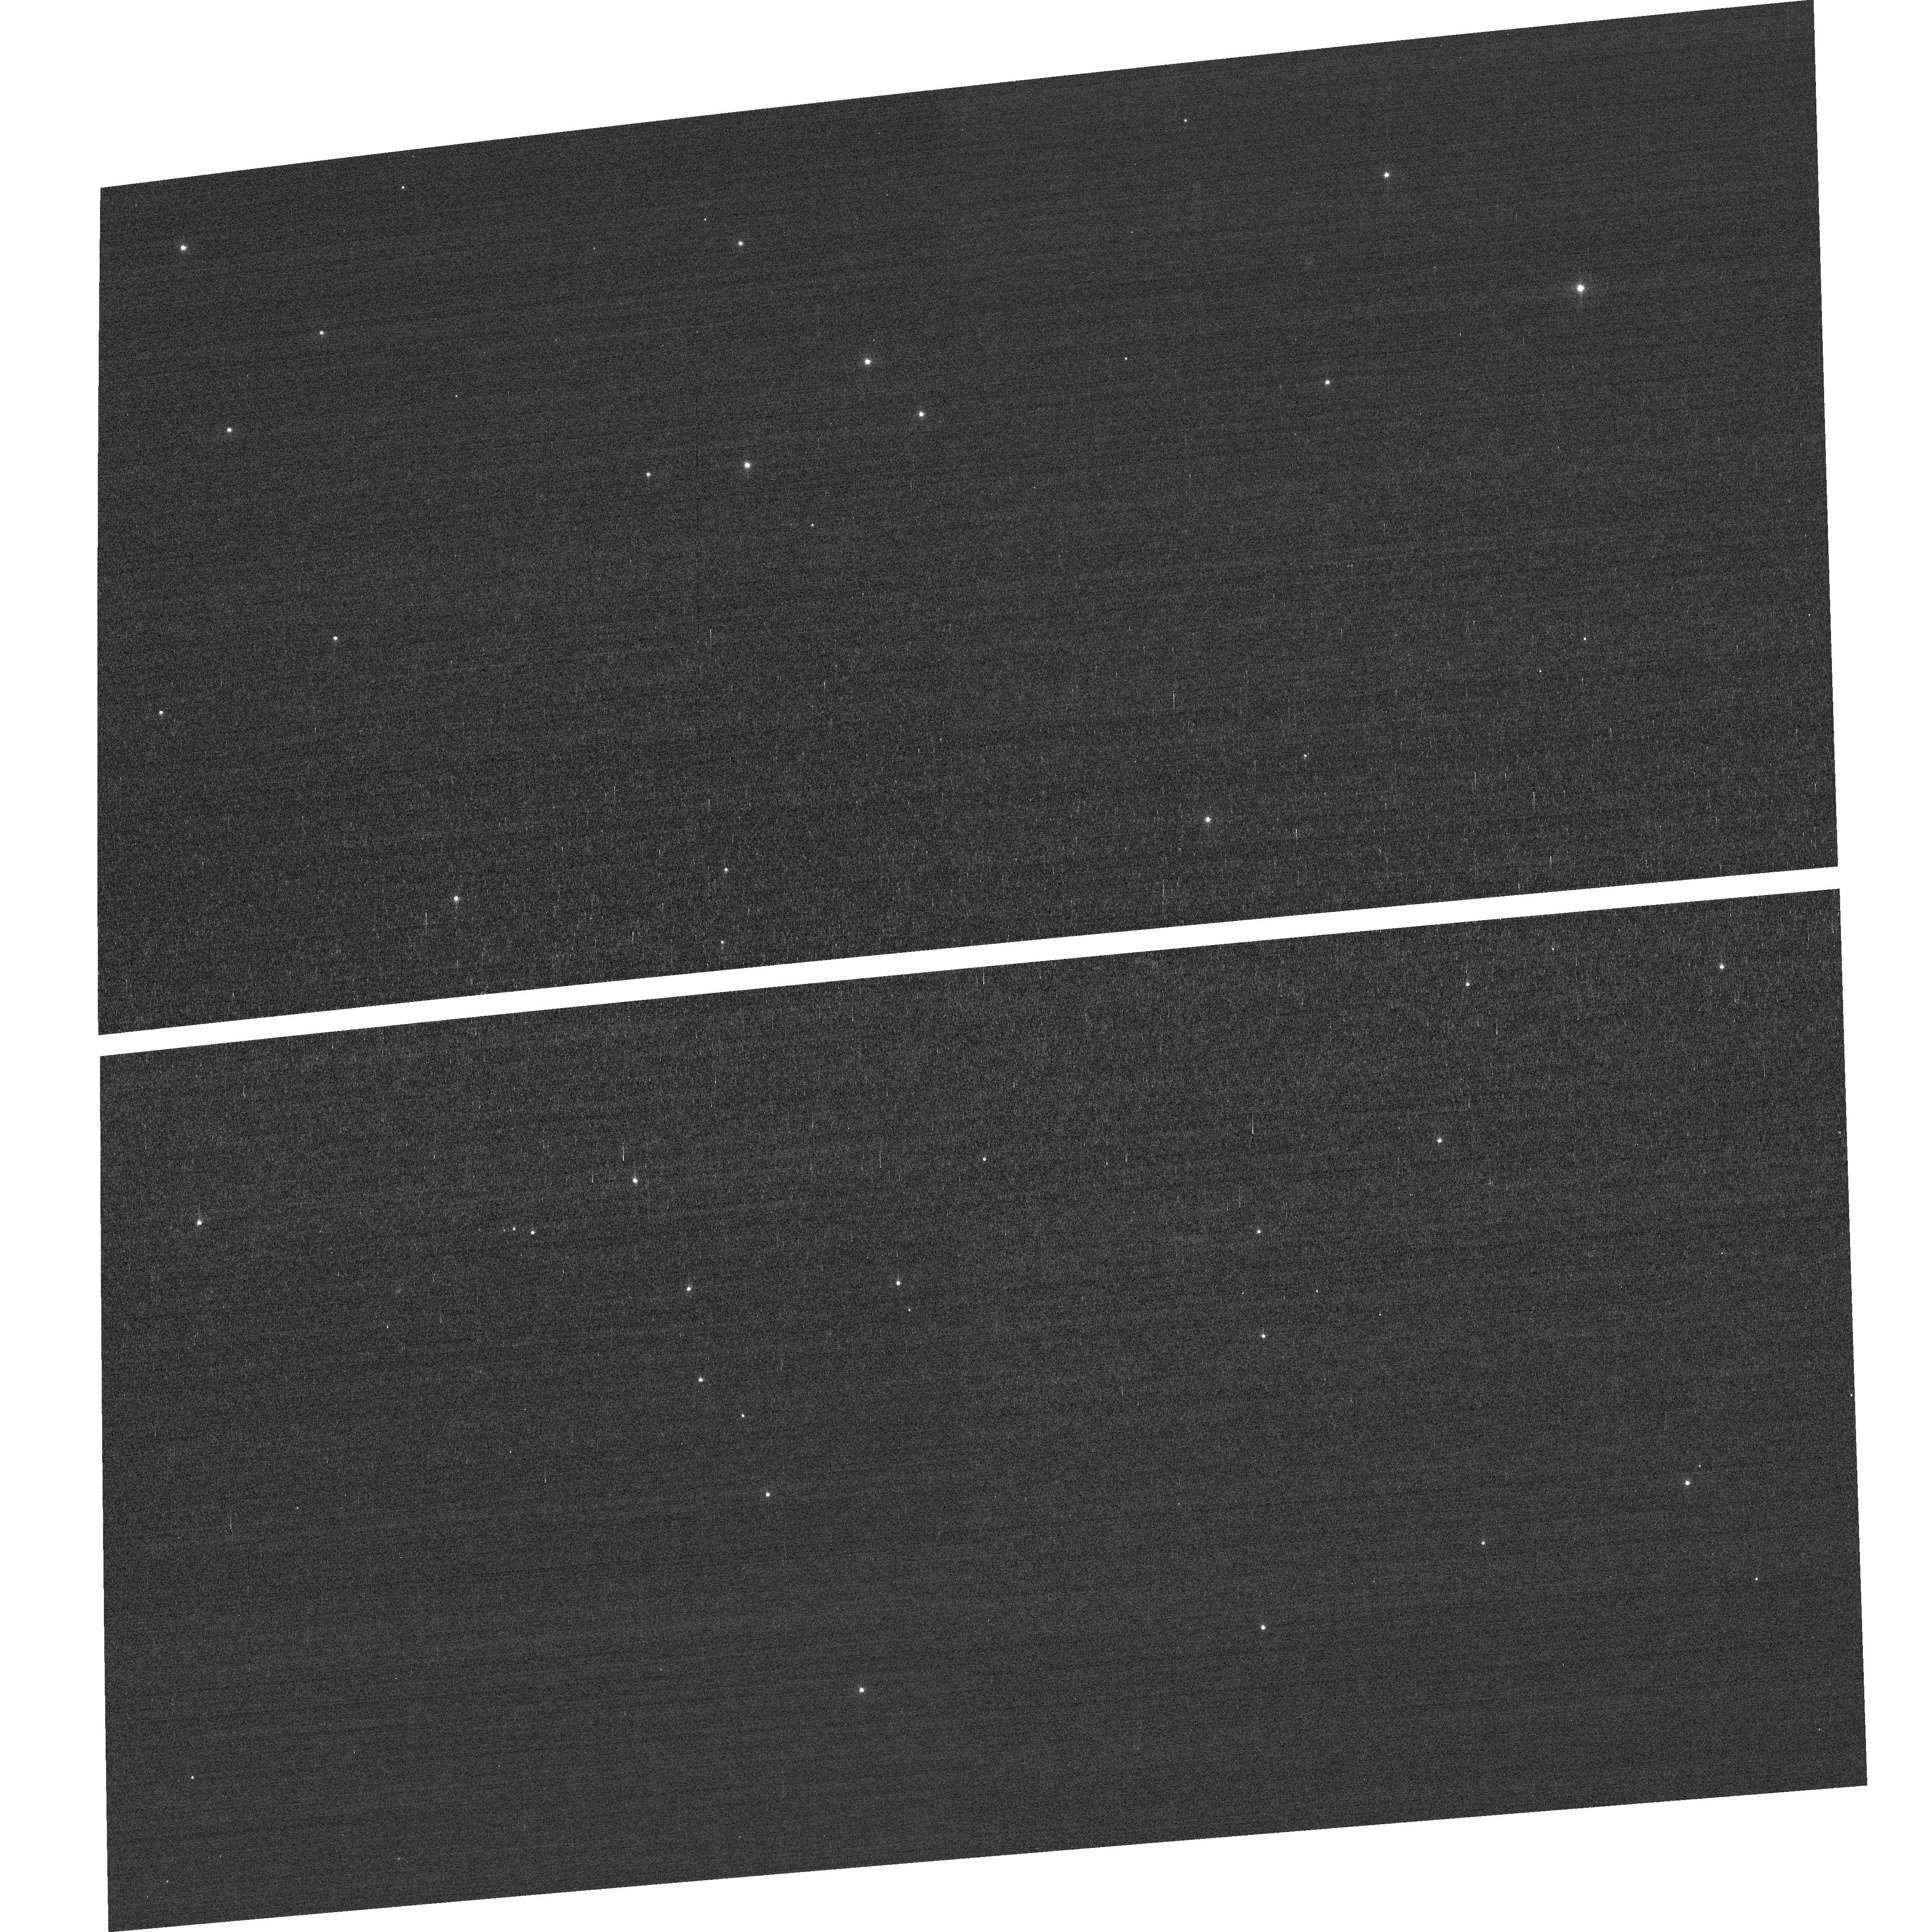
Target: field at RA 10.883°, Dec 85.205°
Instrument: ACS/WFC
Filter: F502N
Exposure: 3 min
Observation ID: hst_14451_03_acs_wfc_f502n_jd2e03

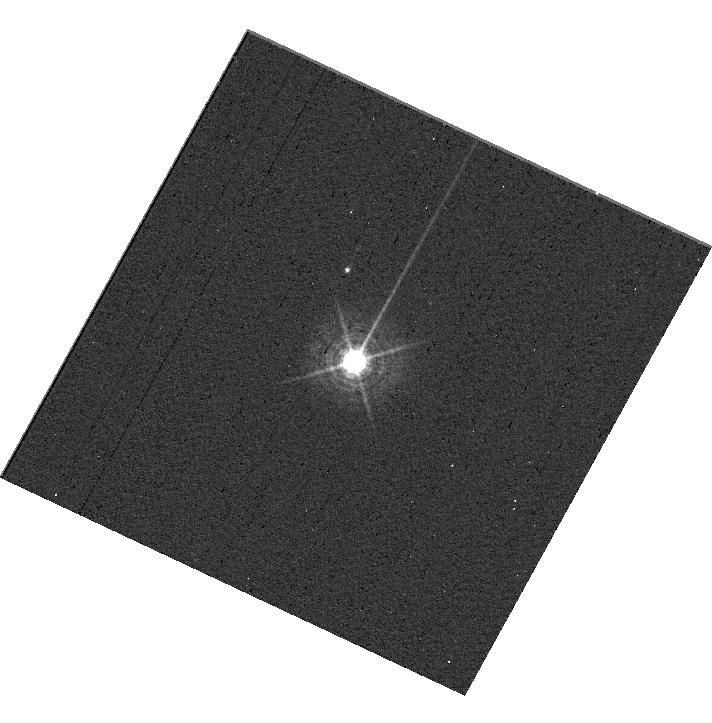
Target: HD160620
Instrument: WFC3/UVIS
Filter: F469N
Exposure: 6 min
Observation ID: hst_14451_06_wfc3_uvis_f469n_id2e06

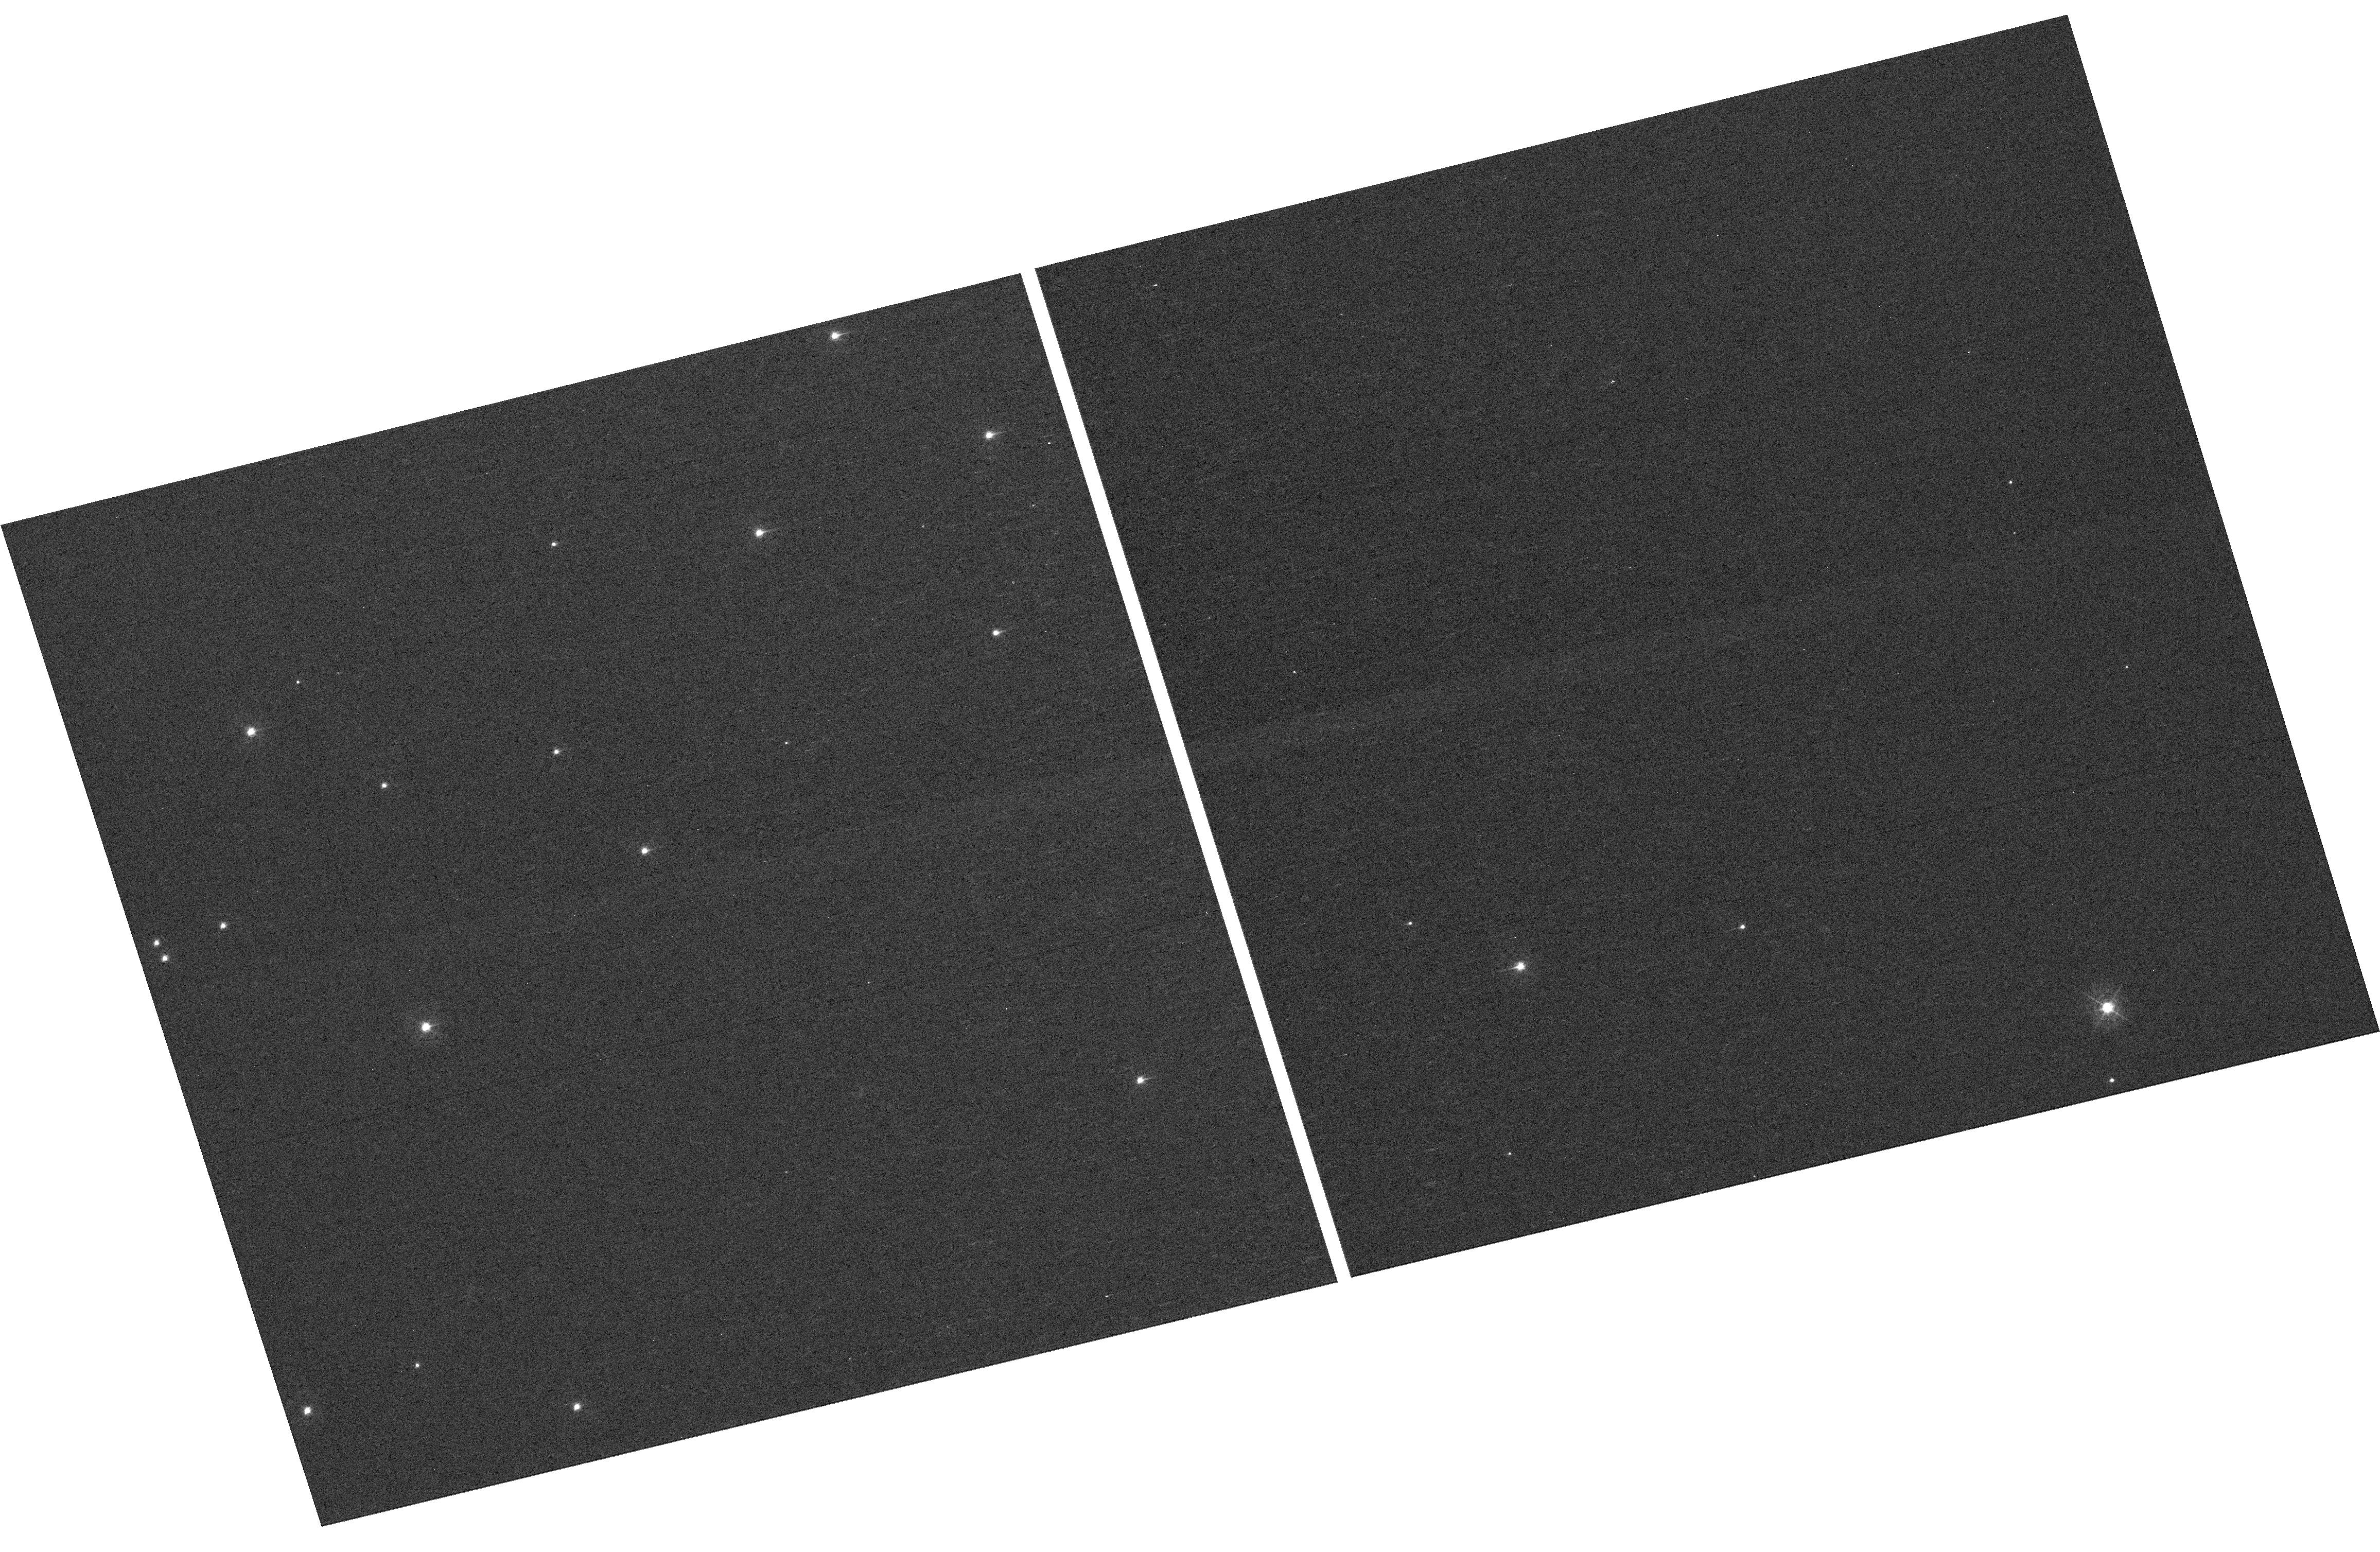
Target: NGC-188-73-SMN
Instrument: WFC3/UVIS
Filter: F410M
Exposure: 7 min
Observation ID: hst_14451_05_wfc3_uvis_f410m_id2e05

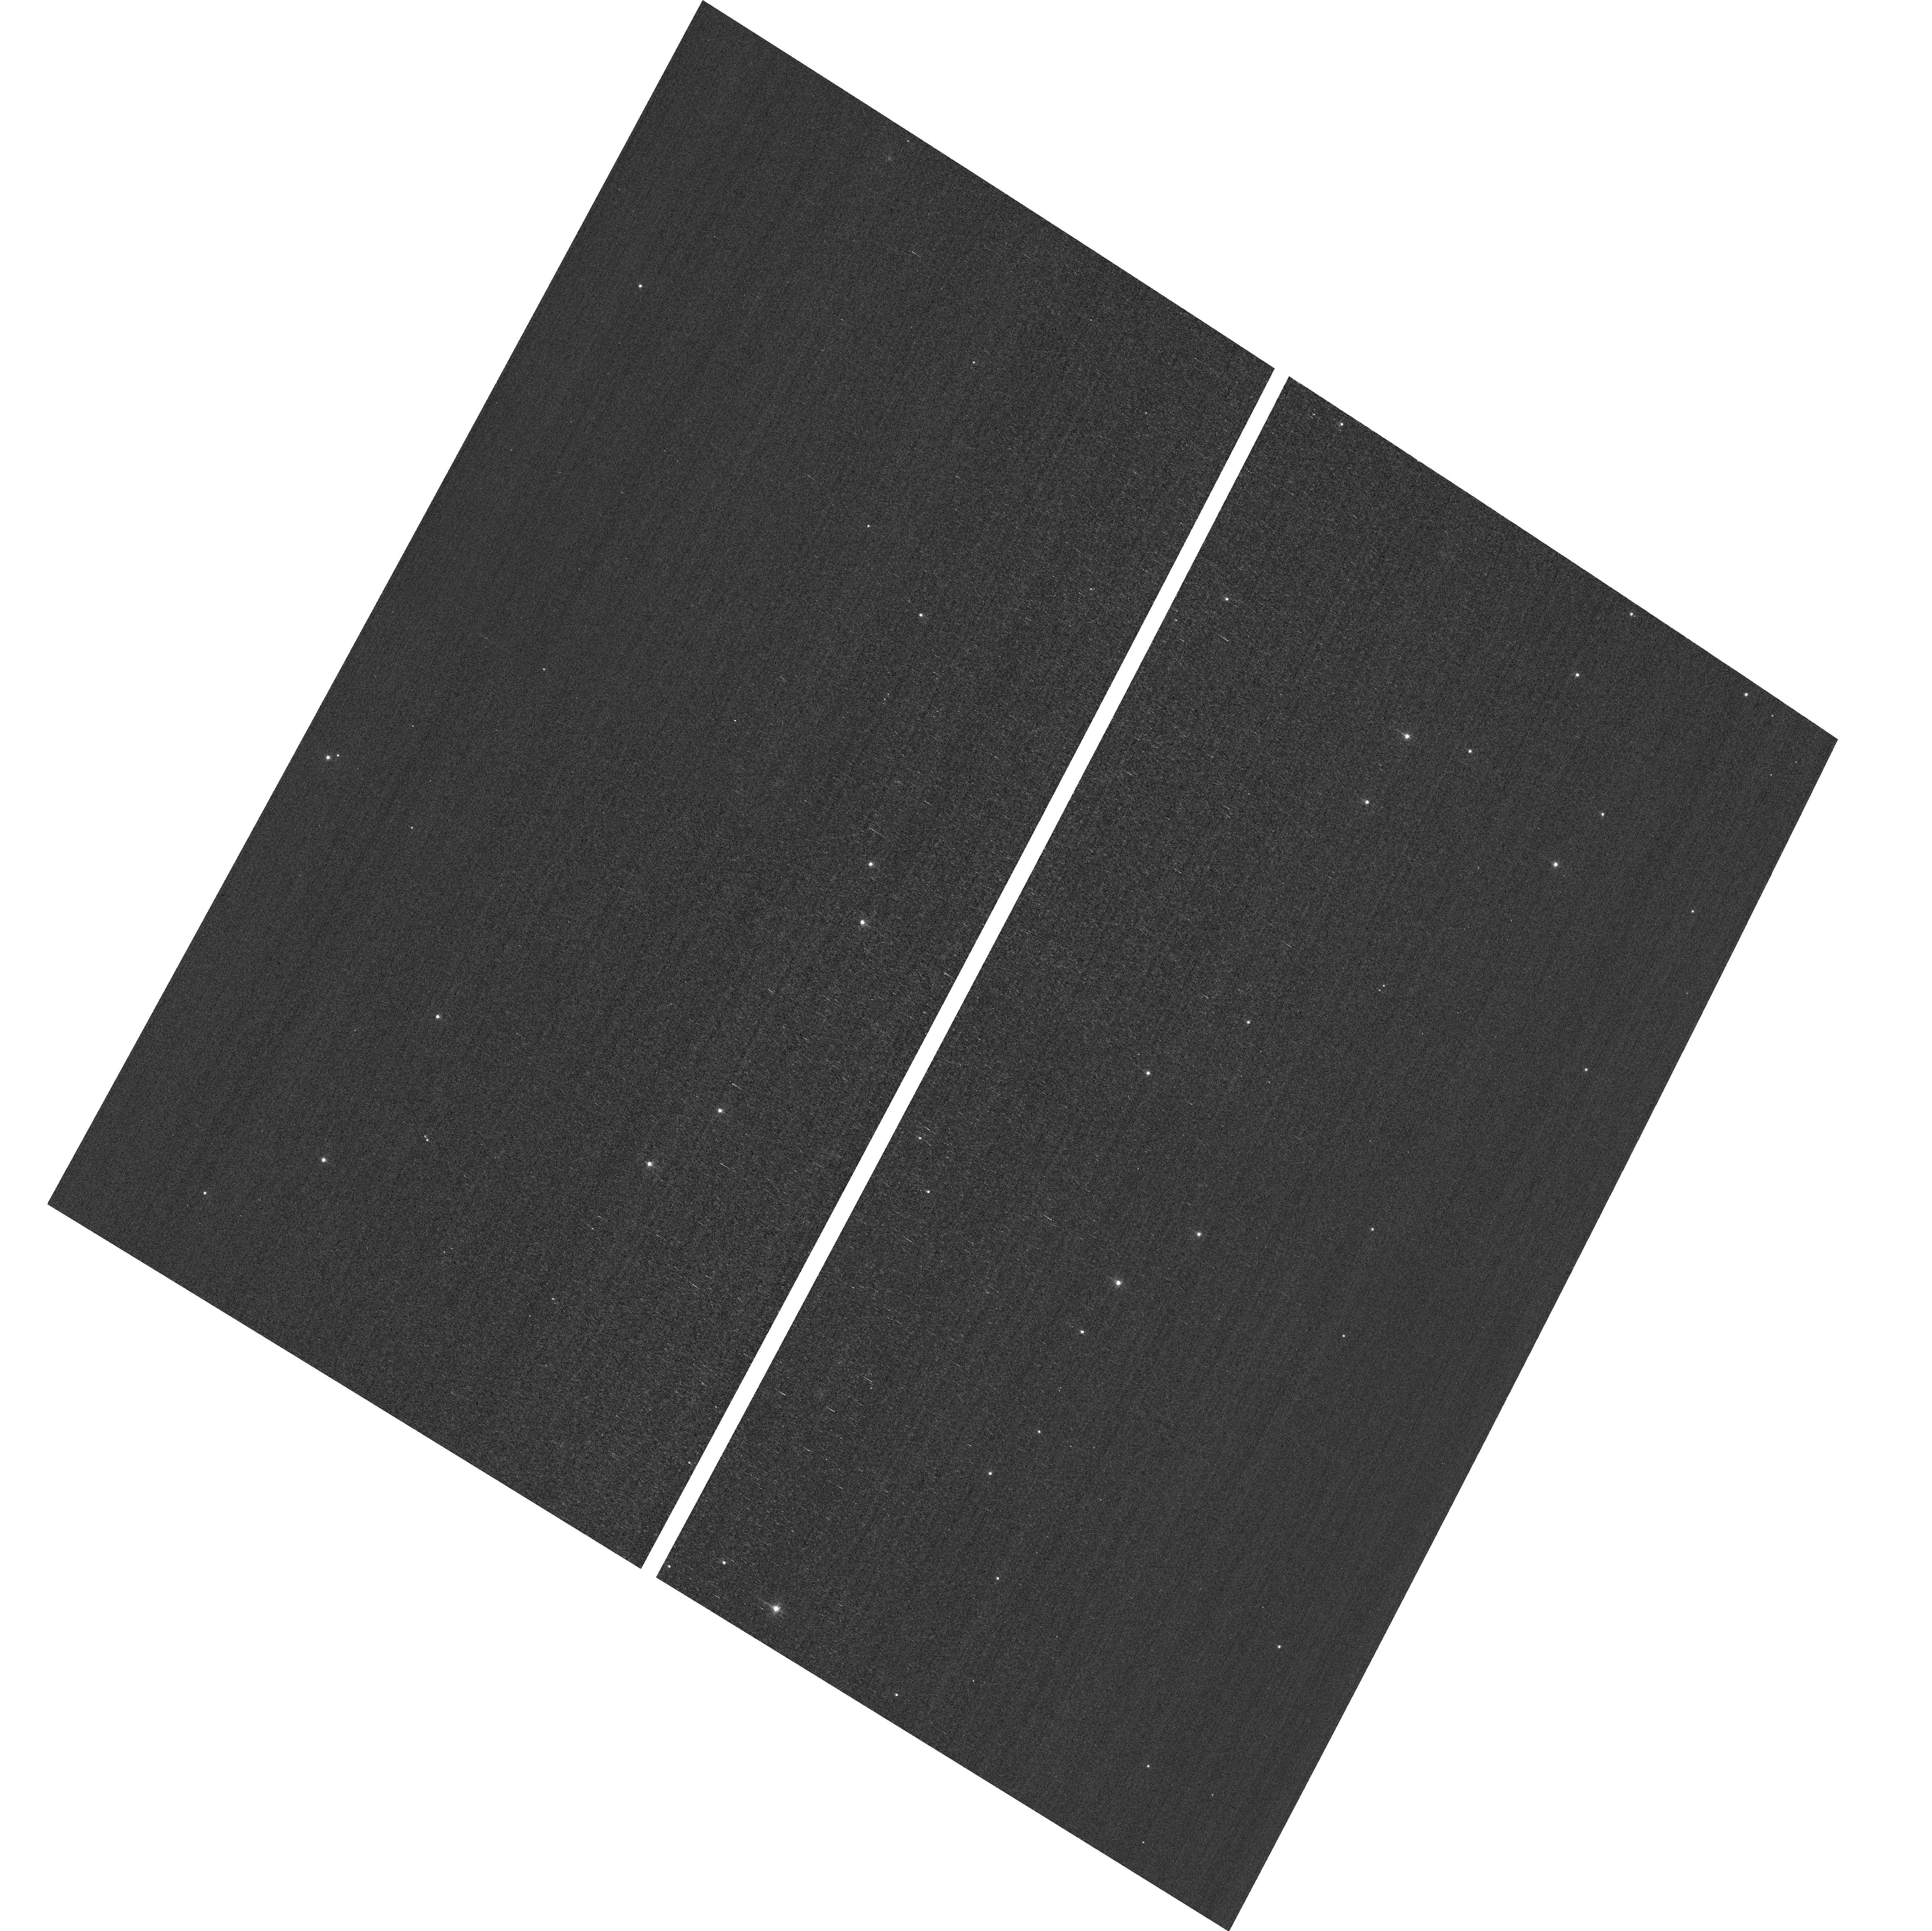
Target: field at RA 12.715°, Dec 85.235°
Instrument: ACS/WFC
Filter: F502N
Exposure: 3 min
Observation ID: hst_14451_05_acs_wfc_f502n_jd2e05

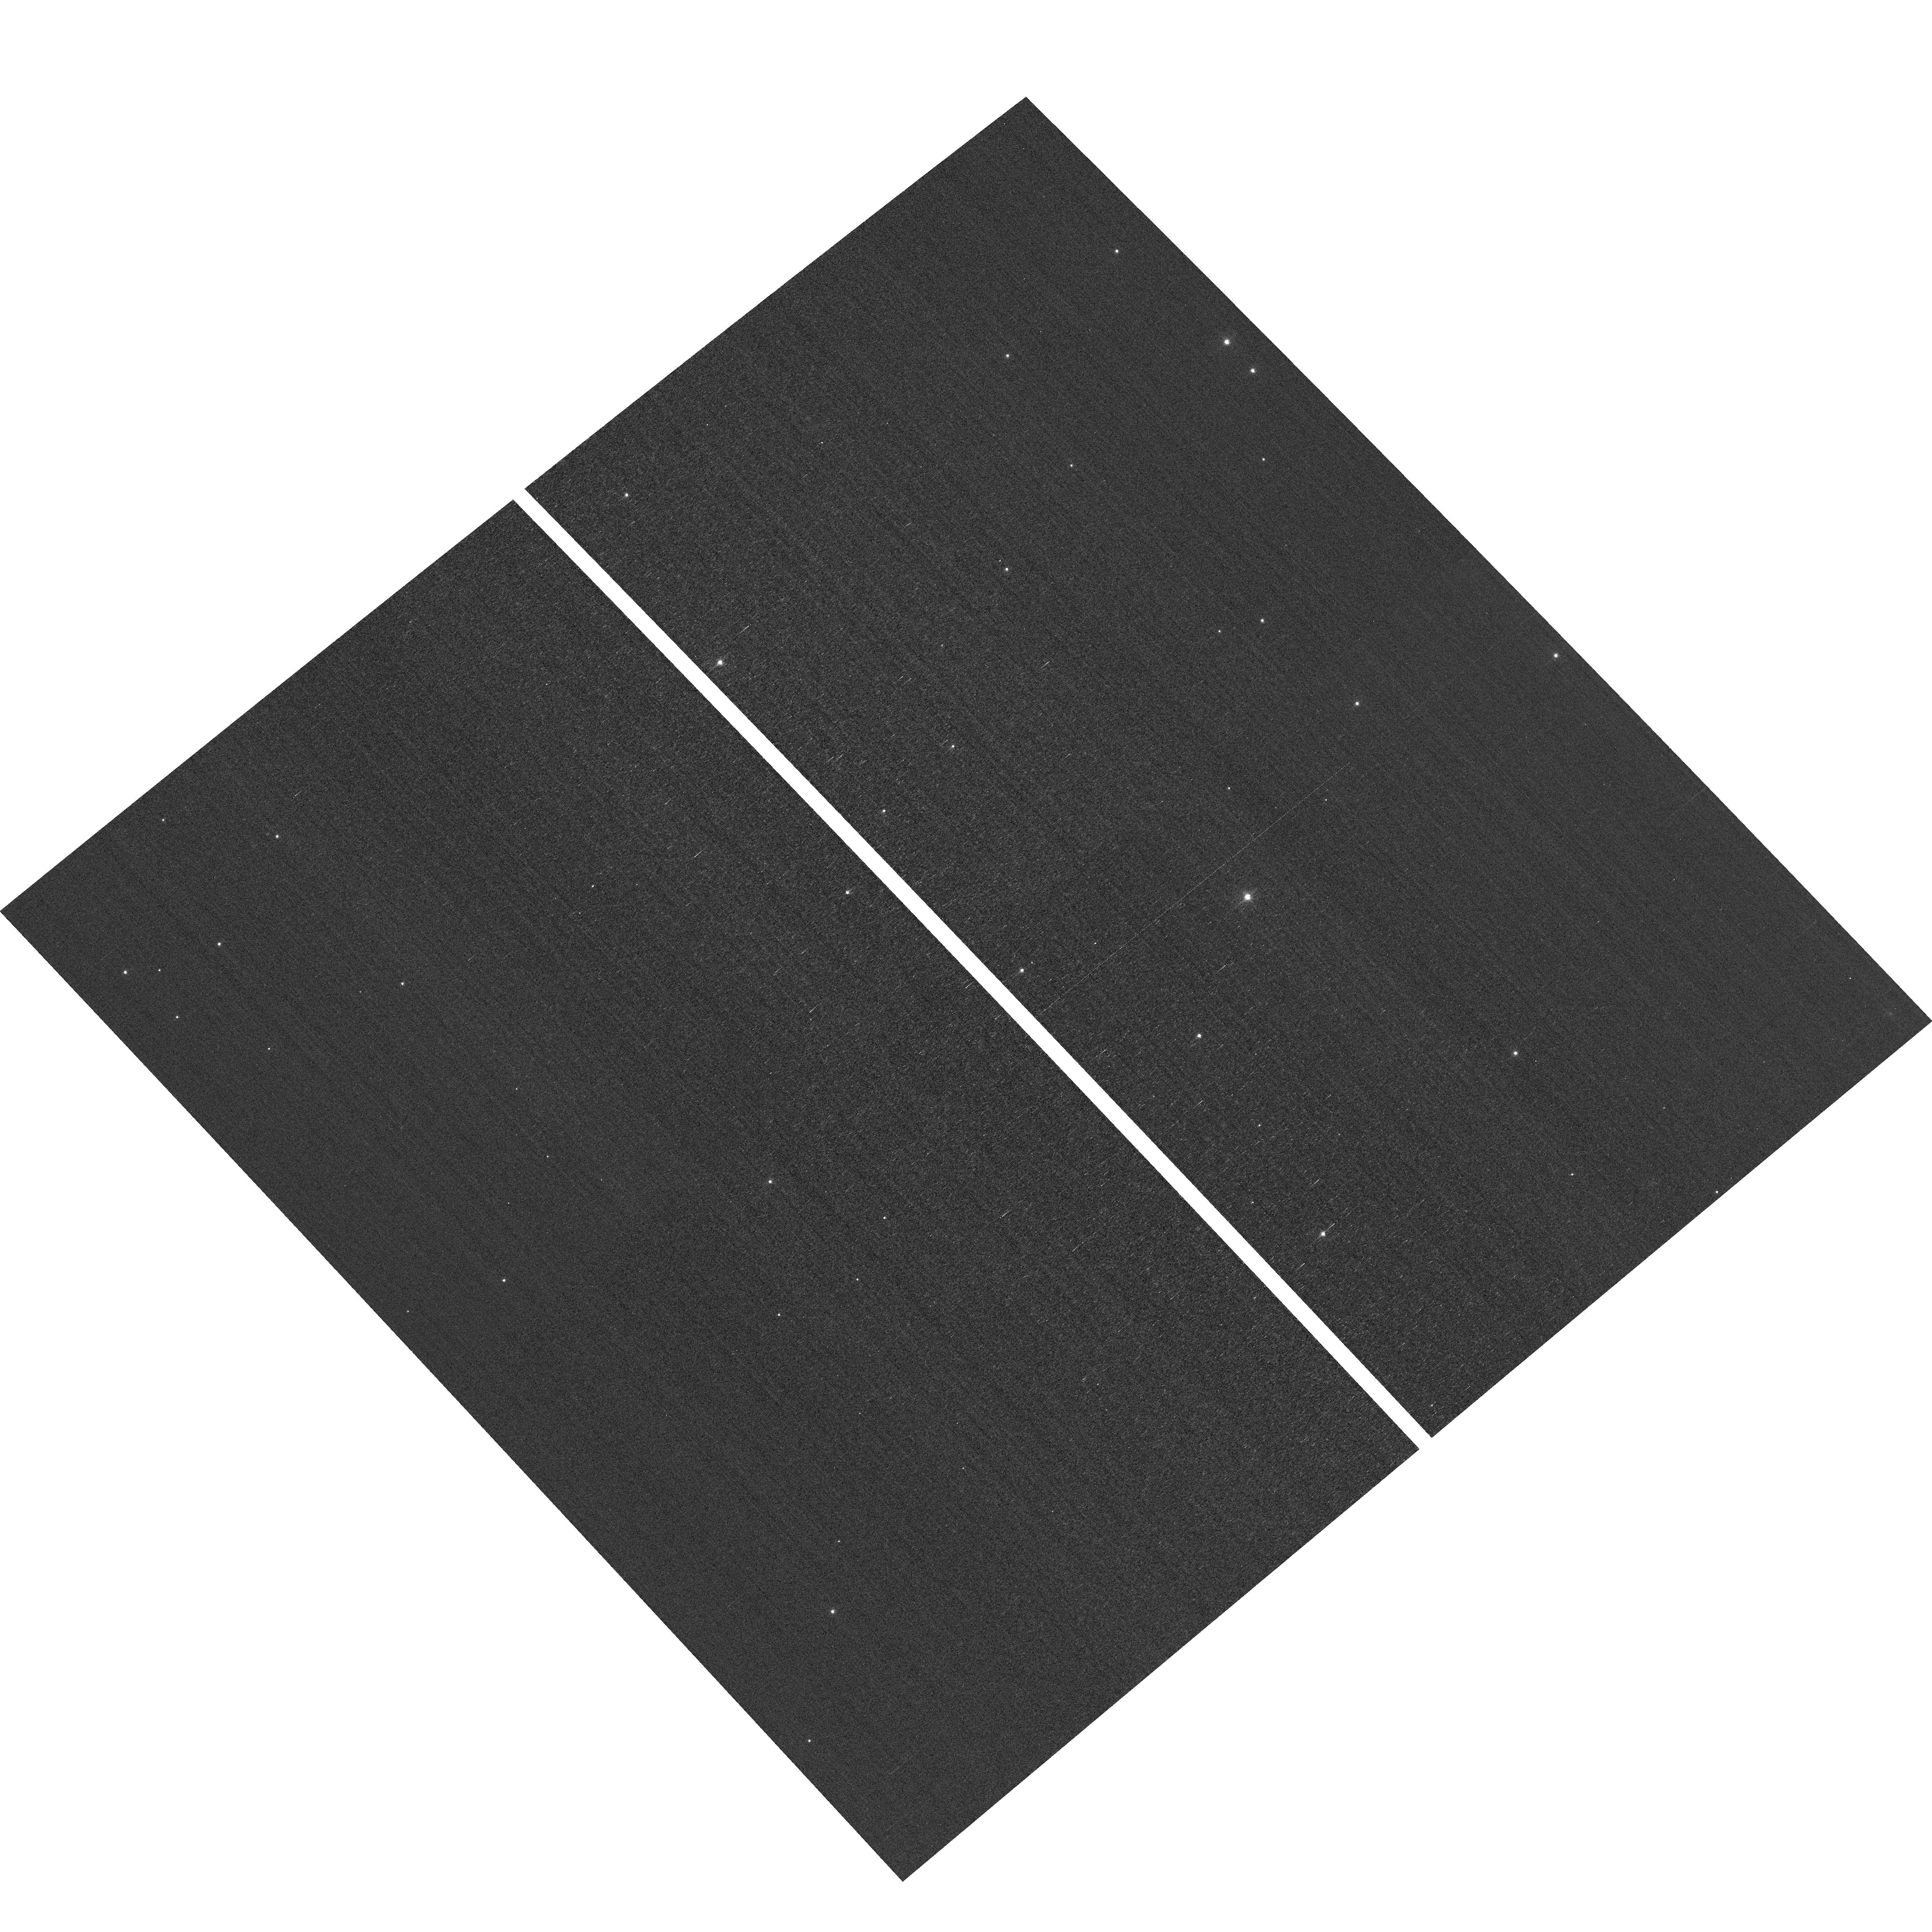
Target: field at RA 11.725°, Dec 85.173°
Instrument: ACS/WFC
Filter: F502N
Exposure: 3 min
Observation ID: hst_14451_04_acs_wfc_f502n_jd2e04

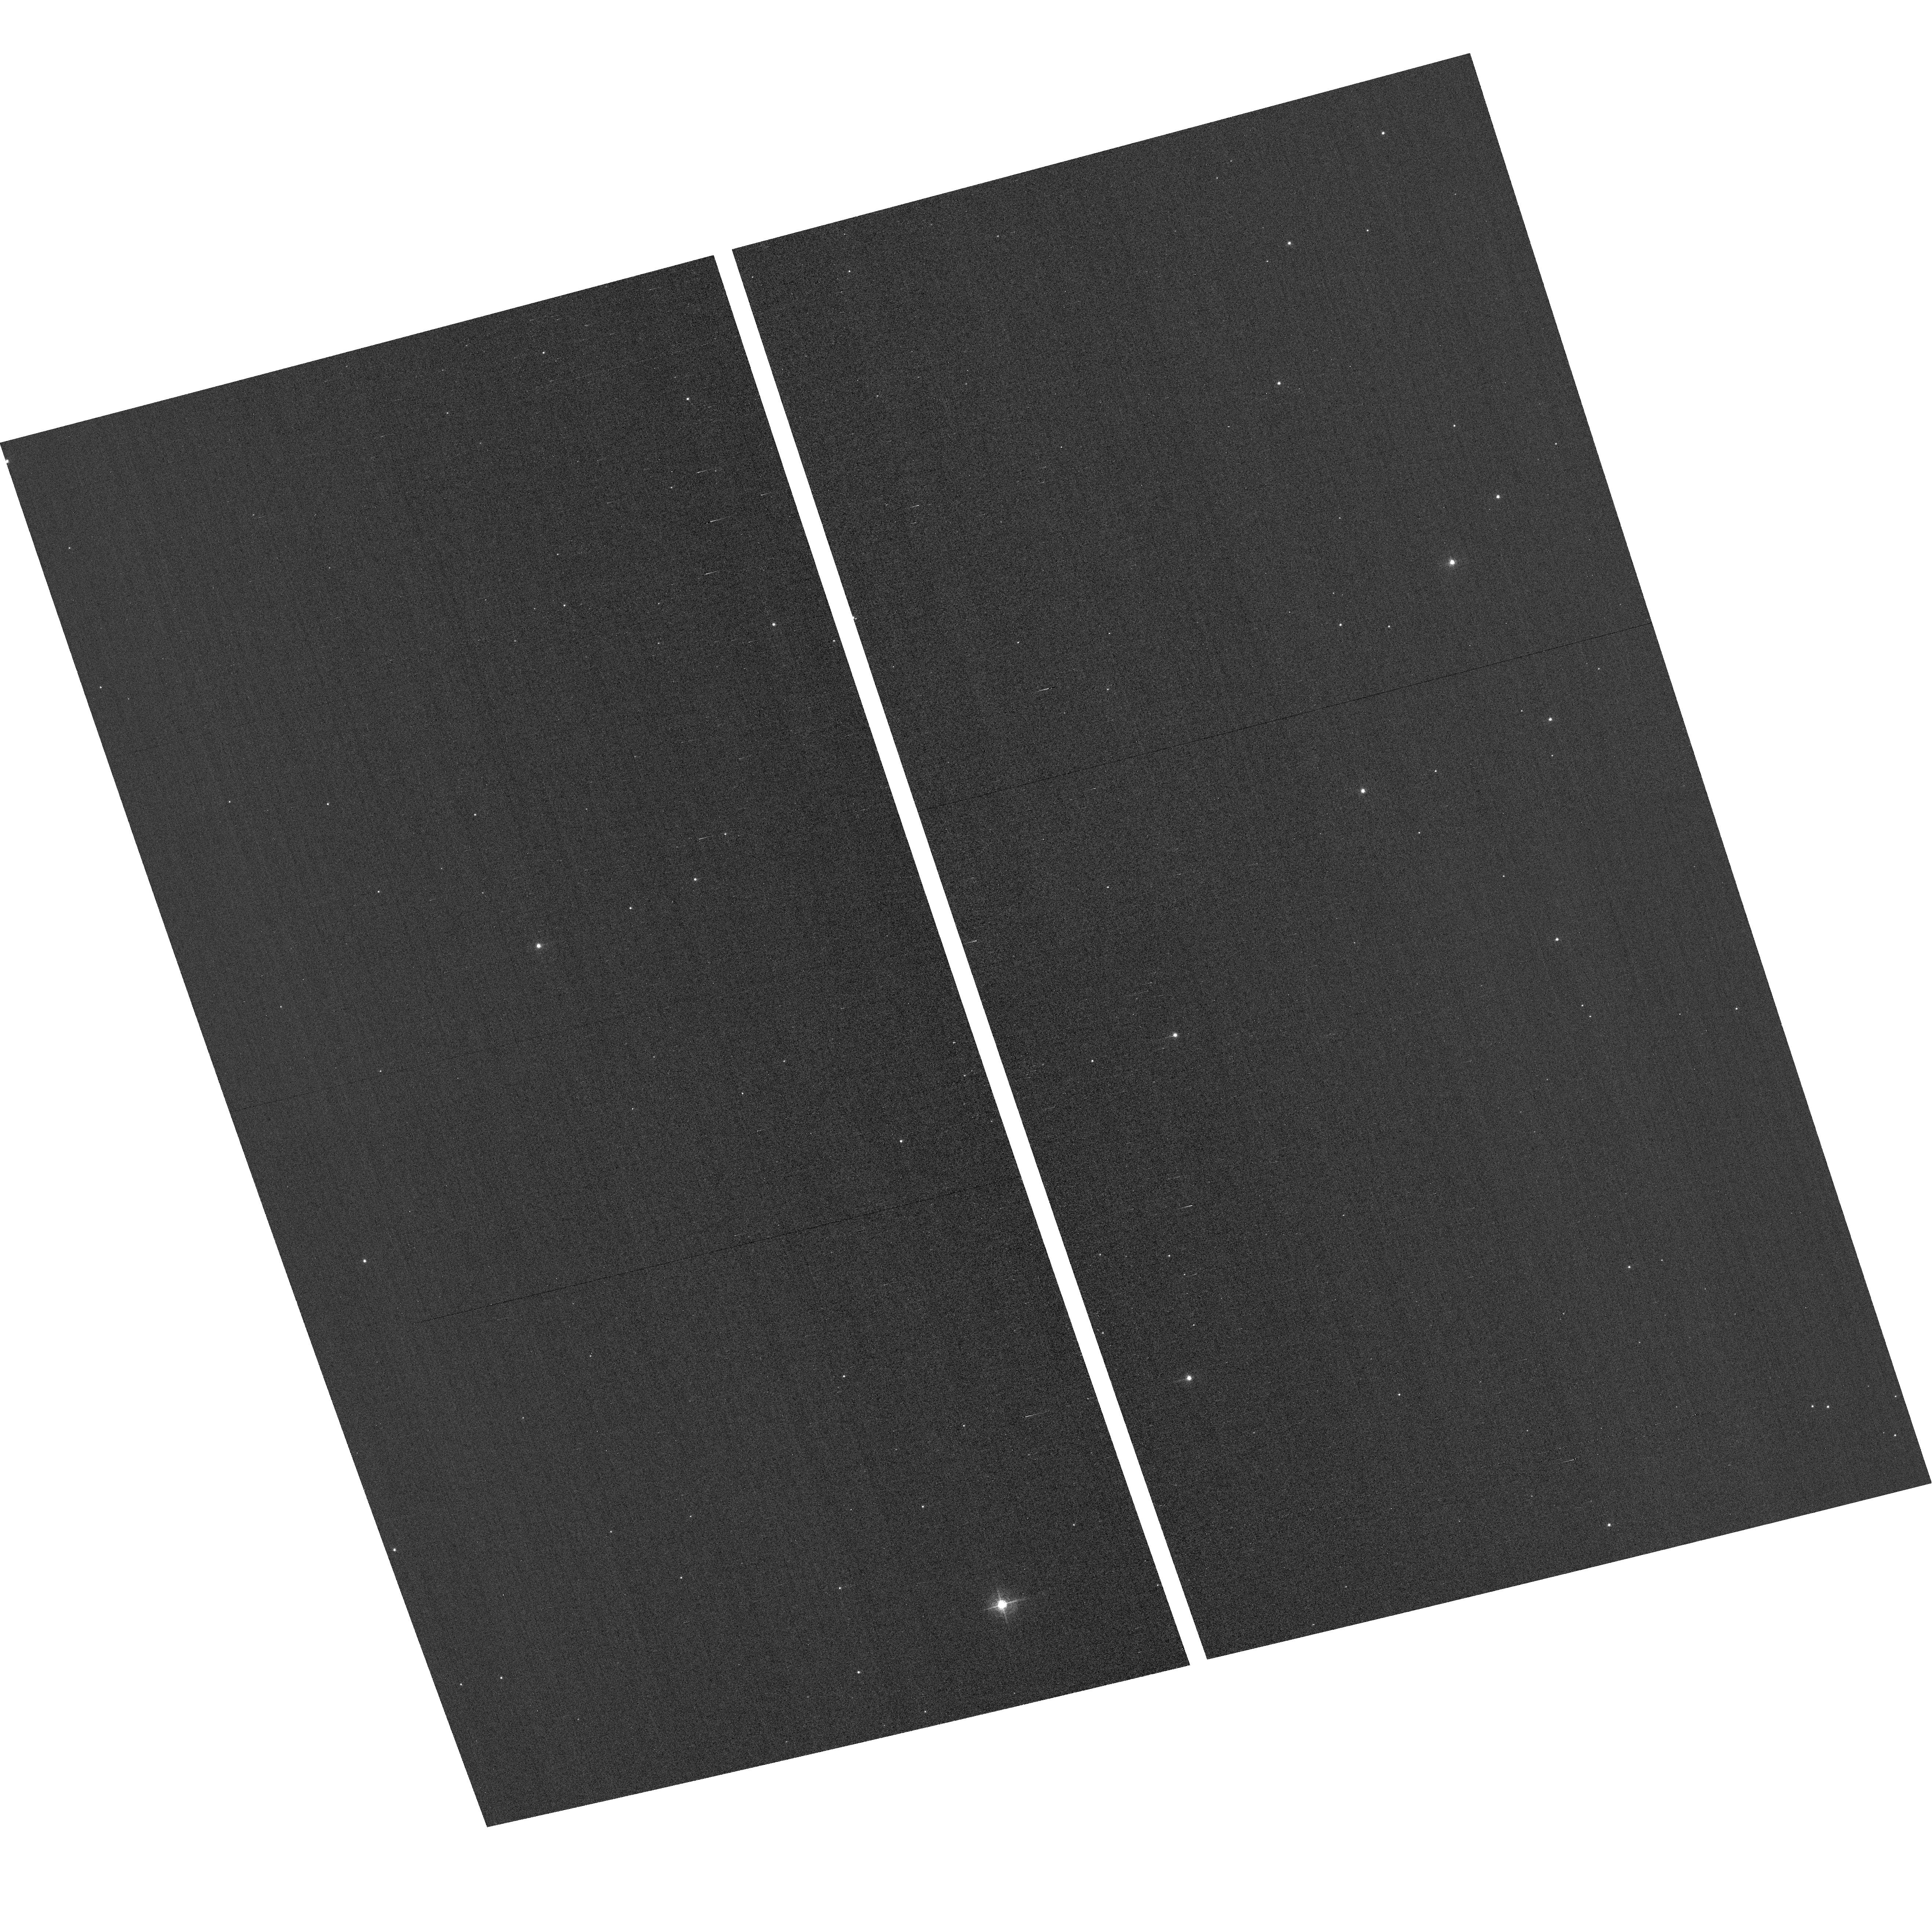
Target: field at RA 266.167°, Dec -61.566°
Instrument: ACS/WFC
Filter: F502N
Exposure: 6 min
Observation ID: hst_14451_06_acs_wfc_f502n_jd2e06

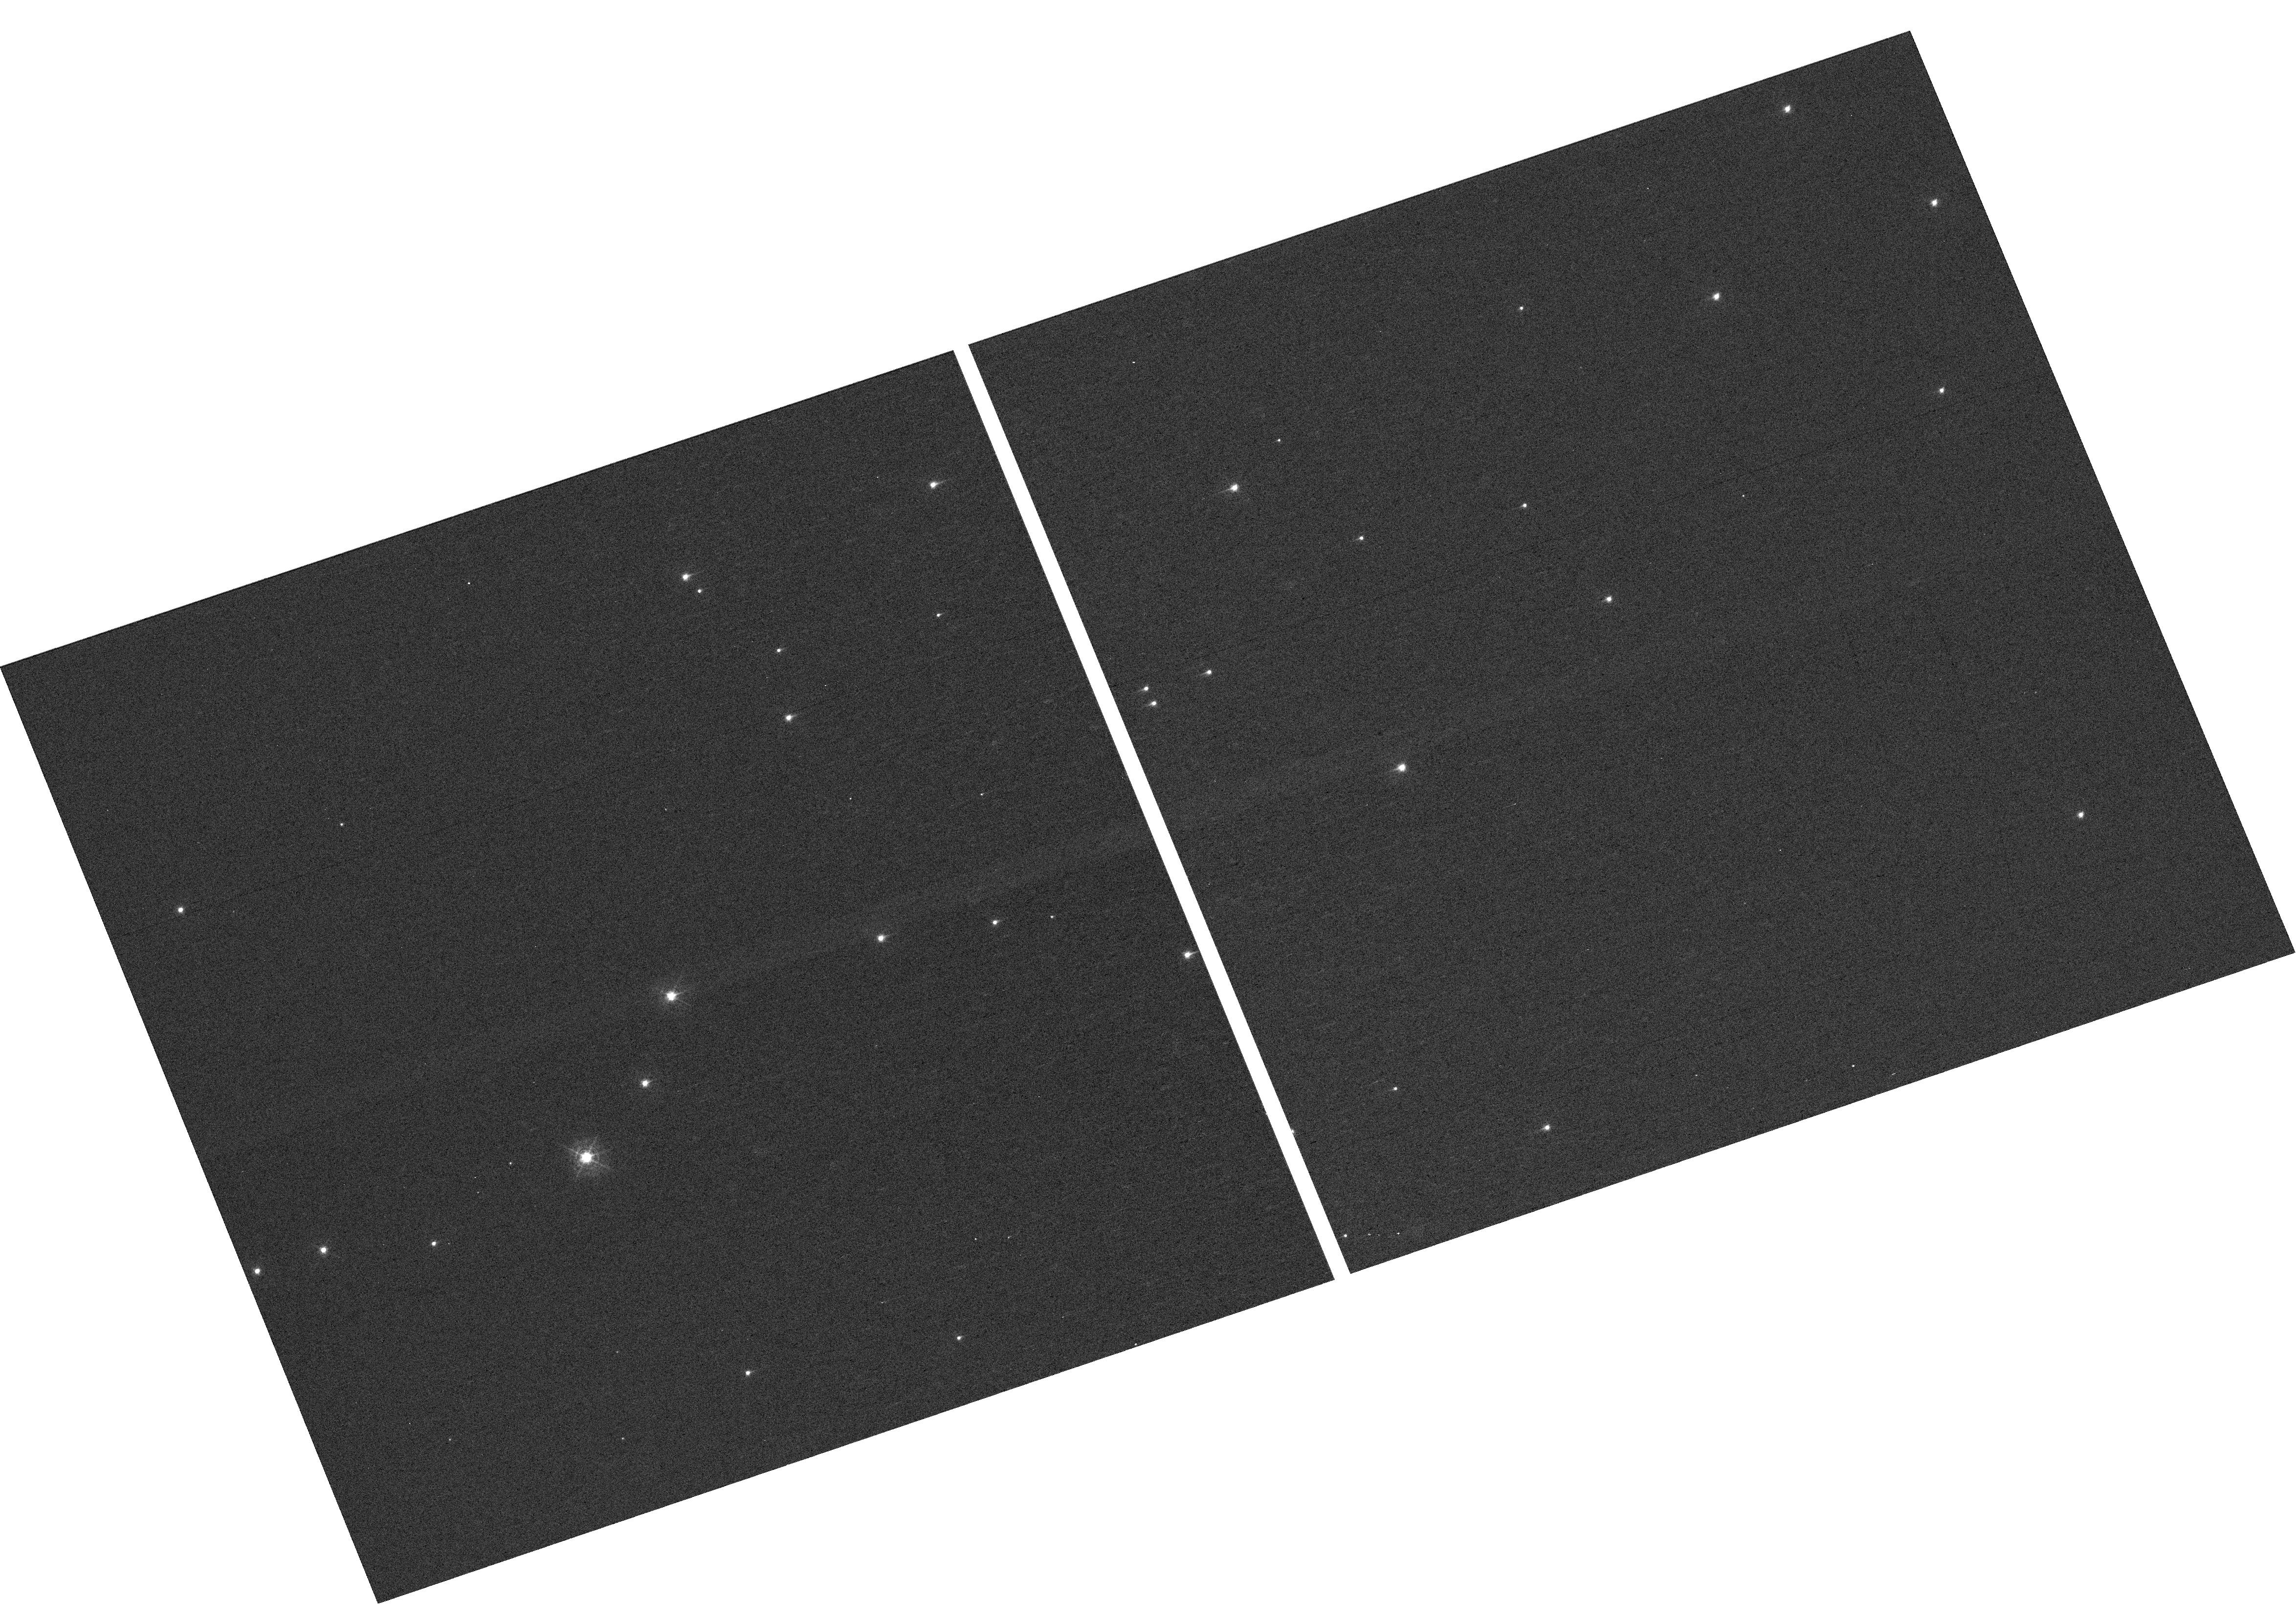
Target: NGC-188-73-SMN
Instrument: WFC3/UVIS
Filter: F410M
Exposure: 4 min
Observation ID: hst_14451_02_wfc3_uvis_f410m_id2e02

HST Cycle 22 Focus & Optical Monitor (PI: Van Gorkom, Kyle)

This program is the Cycle 23 implementation of the HST Optical Monitoring Program. The 6 orbits comprising this proposal will utilize ACS (Wide Field channel) and WFC3 (UVIS channel) to observe stellar cluster members in parallel with multiple exposures over an orbit. Phase retrieval performed on the PSF in each image will be used to measure primarily focus, with the ability to explore apparent coma, astigmatism, and third order spherical changes in WFC3. The goals of this program are to: 1.) monitor the overall OTA focal length for the purposes of maintaining focus within science tolerances. 2.) determine focus offset between the imagers and identify any SI-specific focus behavior and dependencies.